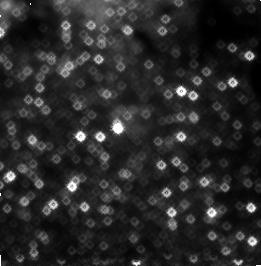
Target: GCPAA3
Instrument: NICMOS/NIC3
Filter: F187N
Exposure: 19 min
Observation ID: n4la02090

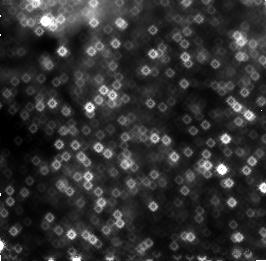
Target: GCPAA1
Instrument: NICMOS/NIC3
Filter: F187N
Exposure: 19 min
Observation ID: n4la01030

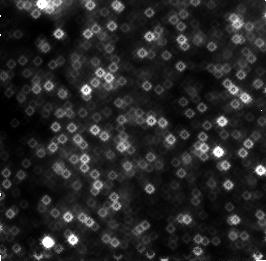
Target: GCPAA2
Instrument: NICMOS/NIC3
Filter: F190N
Exposure: 19 min
Observation ID: n4la010c0

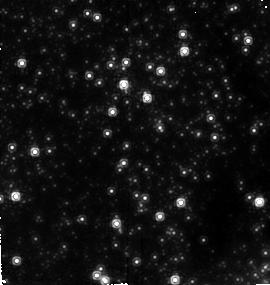
Target: GCPAA3
Instrument: NICMOS/NIC2
Filter: F190N
Exposure: 19 min
Observation ID: n4la020b0

A High-Resolution Proper Motion Study of the Ionized Gas Near Sgr A* (PI: Stolovy, Susan)

We propose to observe the inner 0.5 pc (~12'' at the Galactic center distance) of the Galaxy in Paschen Alpha at high spatial resolution with Camera 1 of NICMOS in order to study the detailed morphology and transverse motion of ionized gas near Sgr A*. Proper motions in the ionized gas within 0.5'' of Sgr A* will be measured for the first time and will provide a measure of the influence of gravitational versus non- gravitational forces. Structures observed in the ionized gas as a result of wind-wind collisions, evidence of infall and outflow, as well as kinematic and spatial correlations to stellar proper motions (NICMOS proposal 7225) will yield unprecedented understanding of the environment of black hole candidate, Sgr A*. The two epochs proposed here to derive proper motions will be combined with observations from approved proposal 7320 to increase the time baseline of the proper motion measurement.